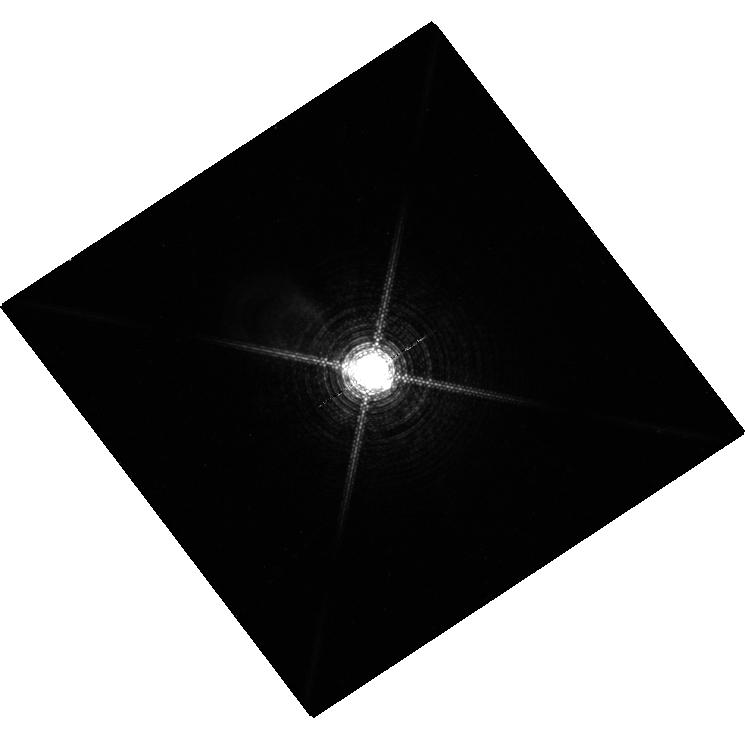
Target: HD23886. Instrument: WFC3/UVIS. Filter: F953N. Exposure: 42 min. Observation ID: hst_12598_01_wfc3_uvis_f953n_ibs001

HST Observations of Astrophysically Important Visual Binaries: Calibrating Sirius and Procyon (PI: Bond, Howard E.)

We have an ongoing long-term program, renewed in Cycle 18 for 3 years, in which we are imaging several important visual binaries, including Sirius and Procyon. The aims of this astrometric program are to determine precise dynamical masses for the white-dwarf and main-sequence components of the binaries, and to search for (or set limits on) third bodies in the systems down to planetary masses. With the advent of WFC3 in our program, we are forced to saturate the images of Sirius A and Procyon A, and instead use the diffraction spikes to infer their centroid locations. In order to calibrate the use of the spikes against the conventional method of centroiding an unsaturated image, which is the method used for the much fainter white-dwarf companions, we request one orbit for imaging of a fainter A-type star. For this star it is possible to obtain both unsaturated images for conventional centroiding and deeper saturated images to which we can apply our diffraction-spike algorithm and derive the offsets. We can thus apply corrections to our diffraction-spike-based astrometry of the saturated Sirius A and Procyon A images, reducing the systematic errors to below 1 mas, and setting tight limits on third bodies. We will not request any additional funding if this supplemental request is approved, and we will waive the proprietary period.